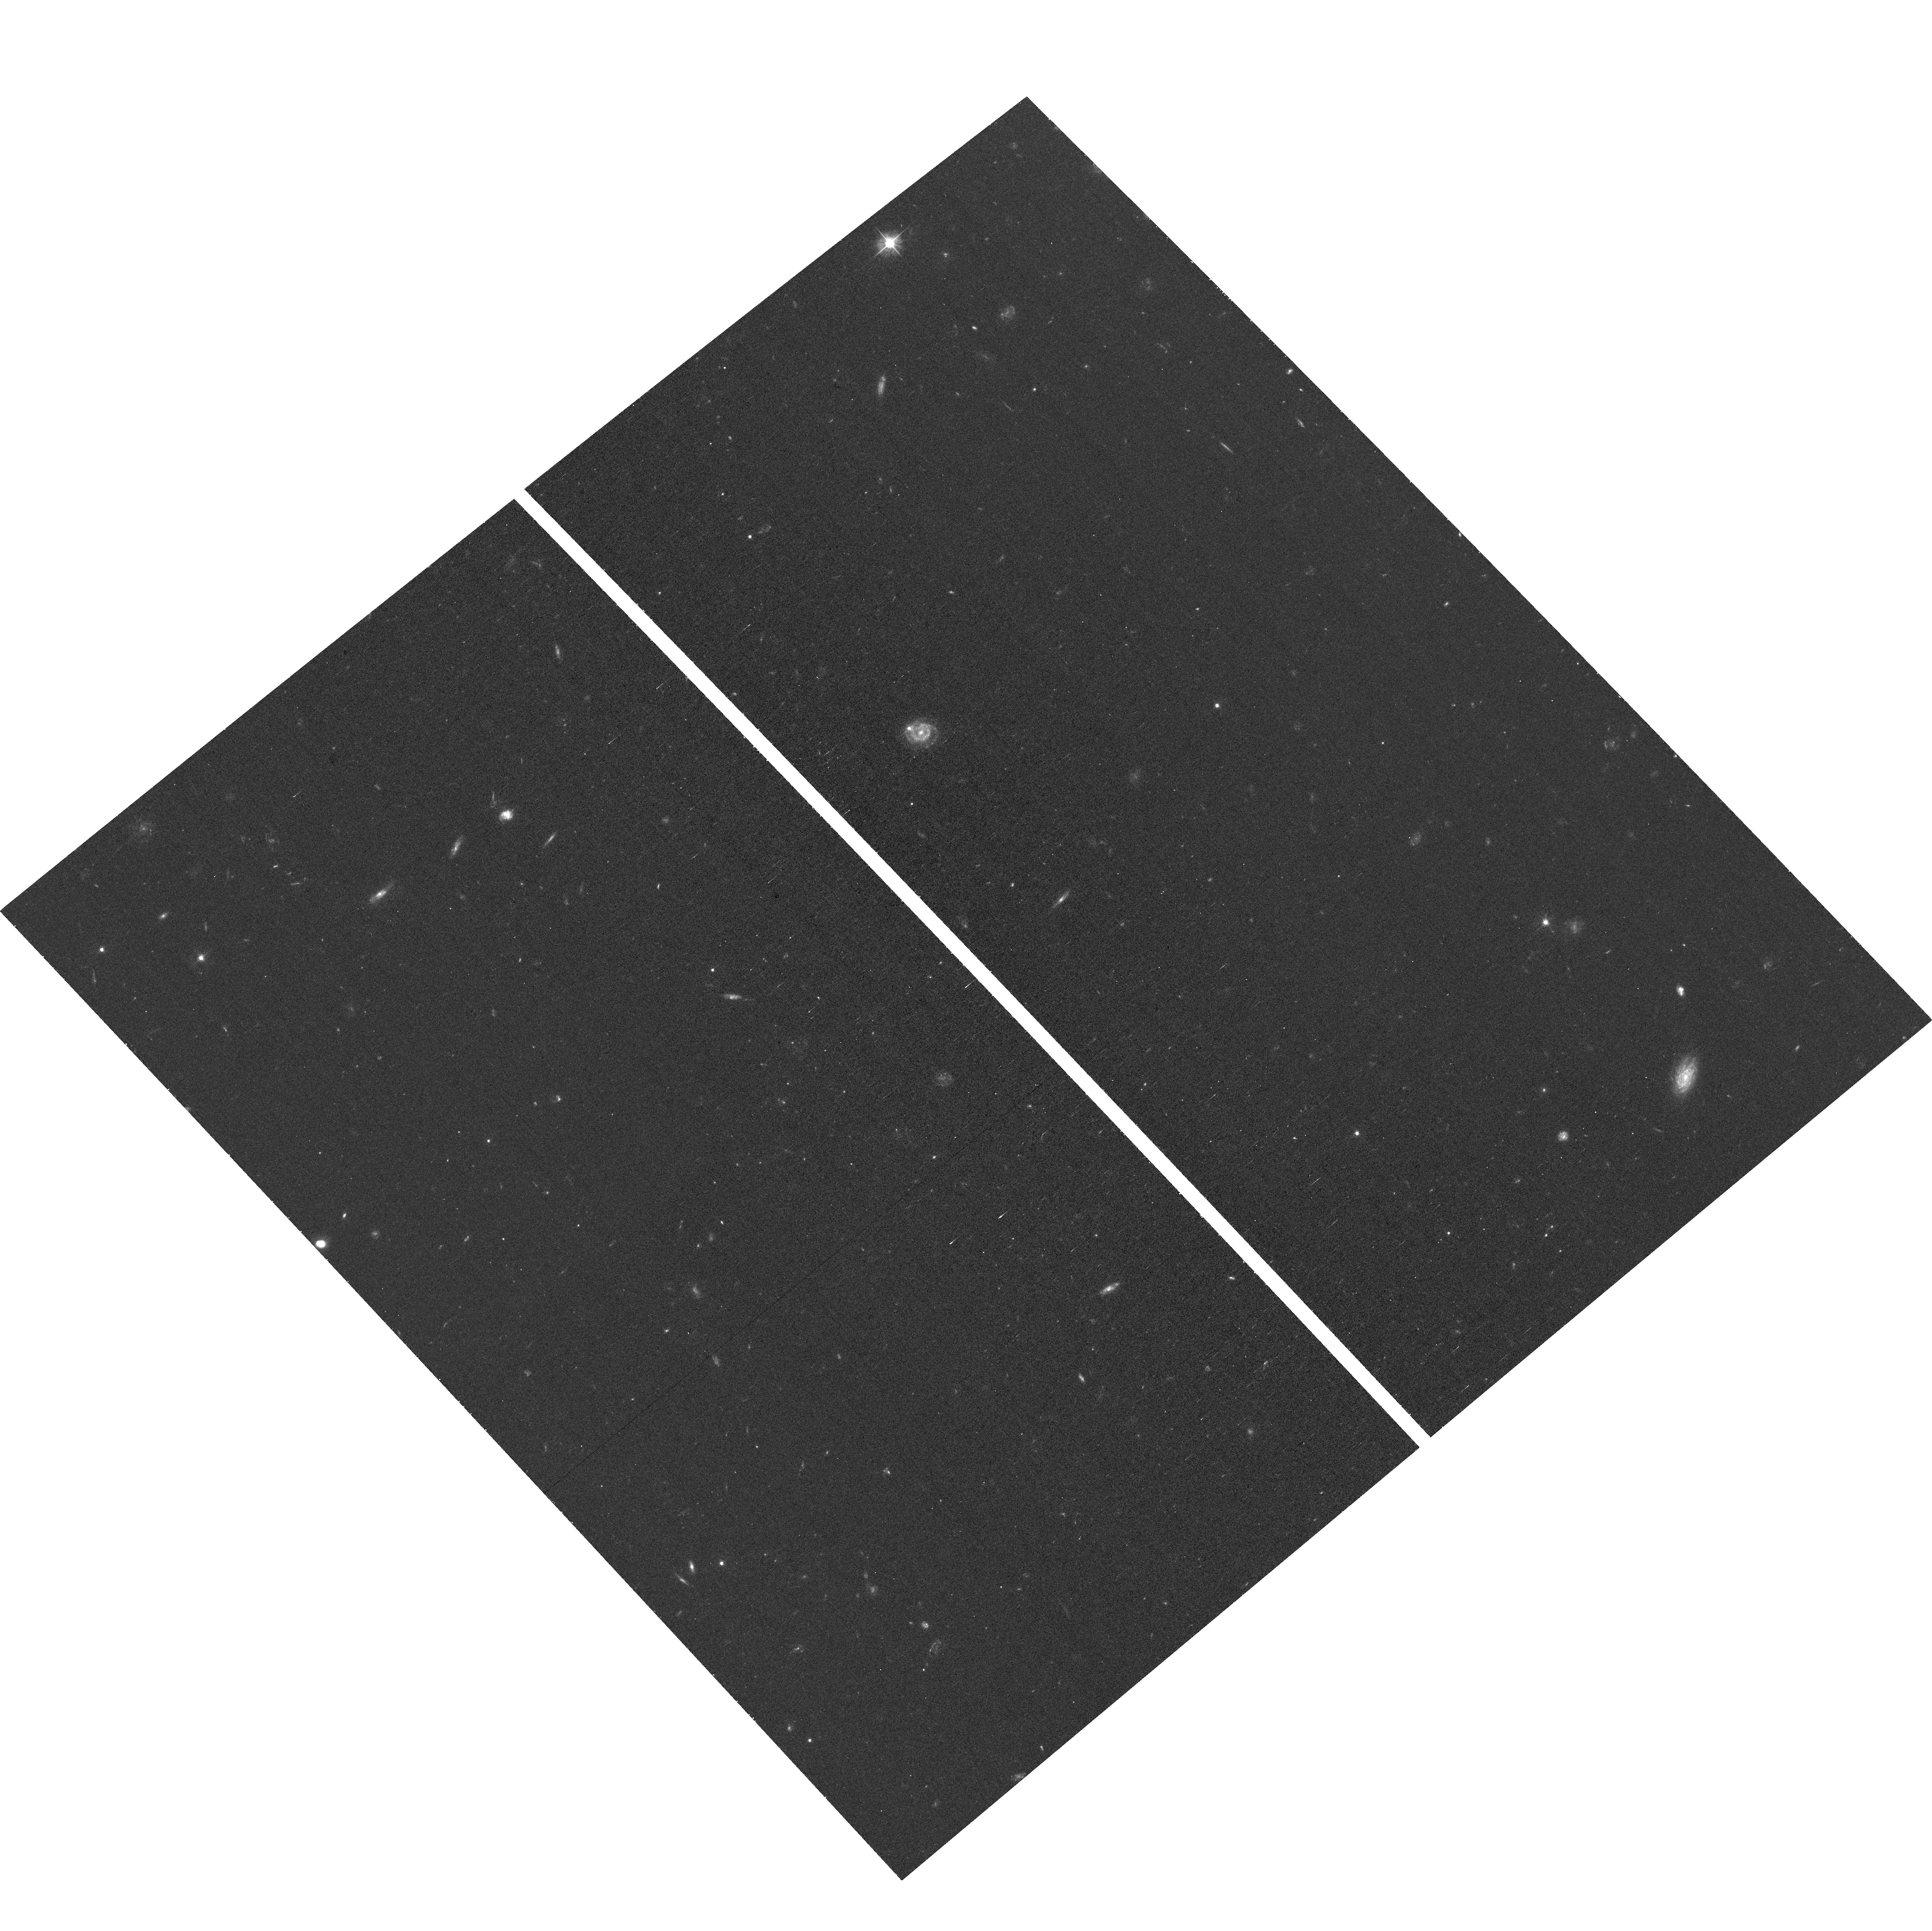
Target: field at RA 188.060°, Dec 14.293°
Instrument: ACS/WFC
Filter: F475W
Exposure: 34 min
Observation ID: hst_17597_05_acs_wfc_f475w_jfbs05

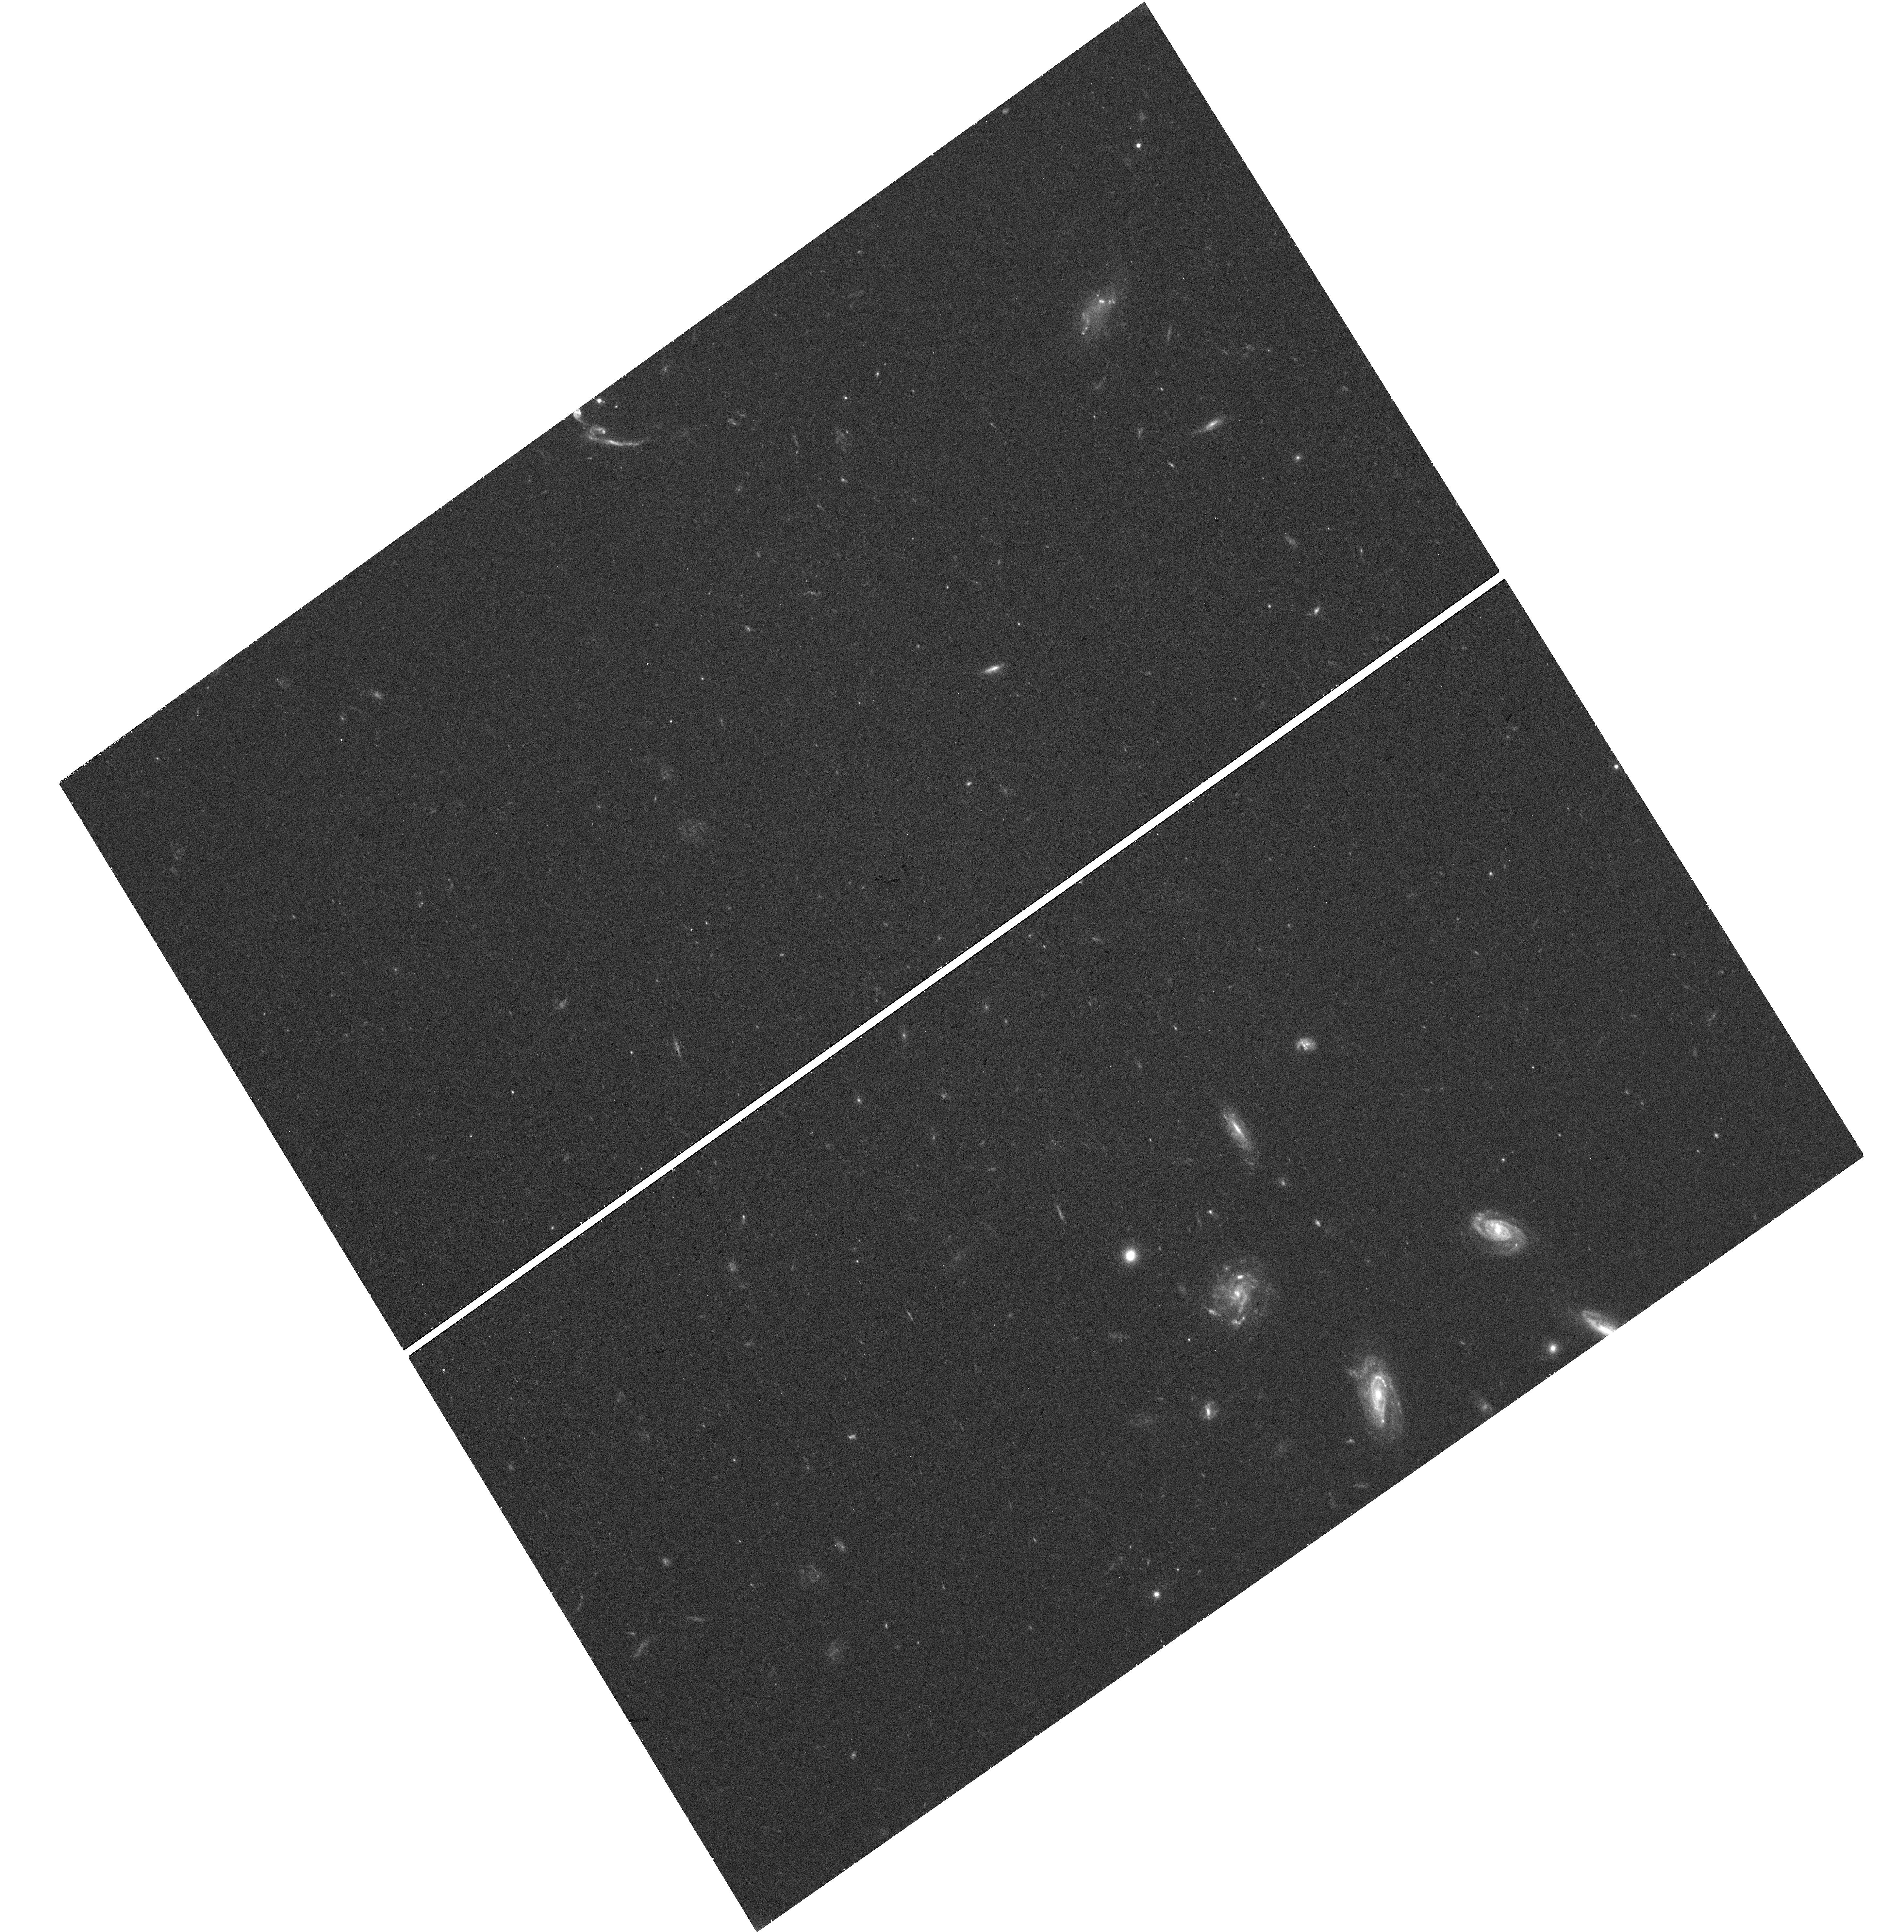
Target: NGVS-UCD781
Instrument: WFC3/UVIS
Filter: F475W
Exposure: 38 min
Observation ID: hst_17597_09_wfc3_uvis_f475w_ifbs09

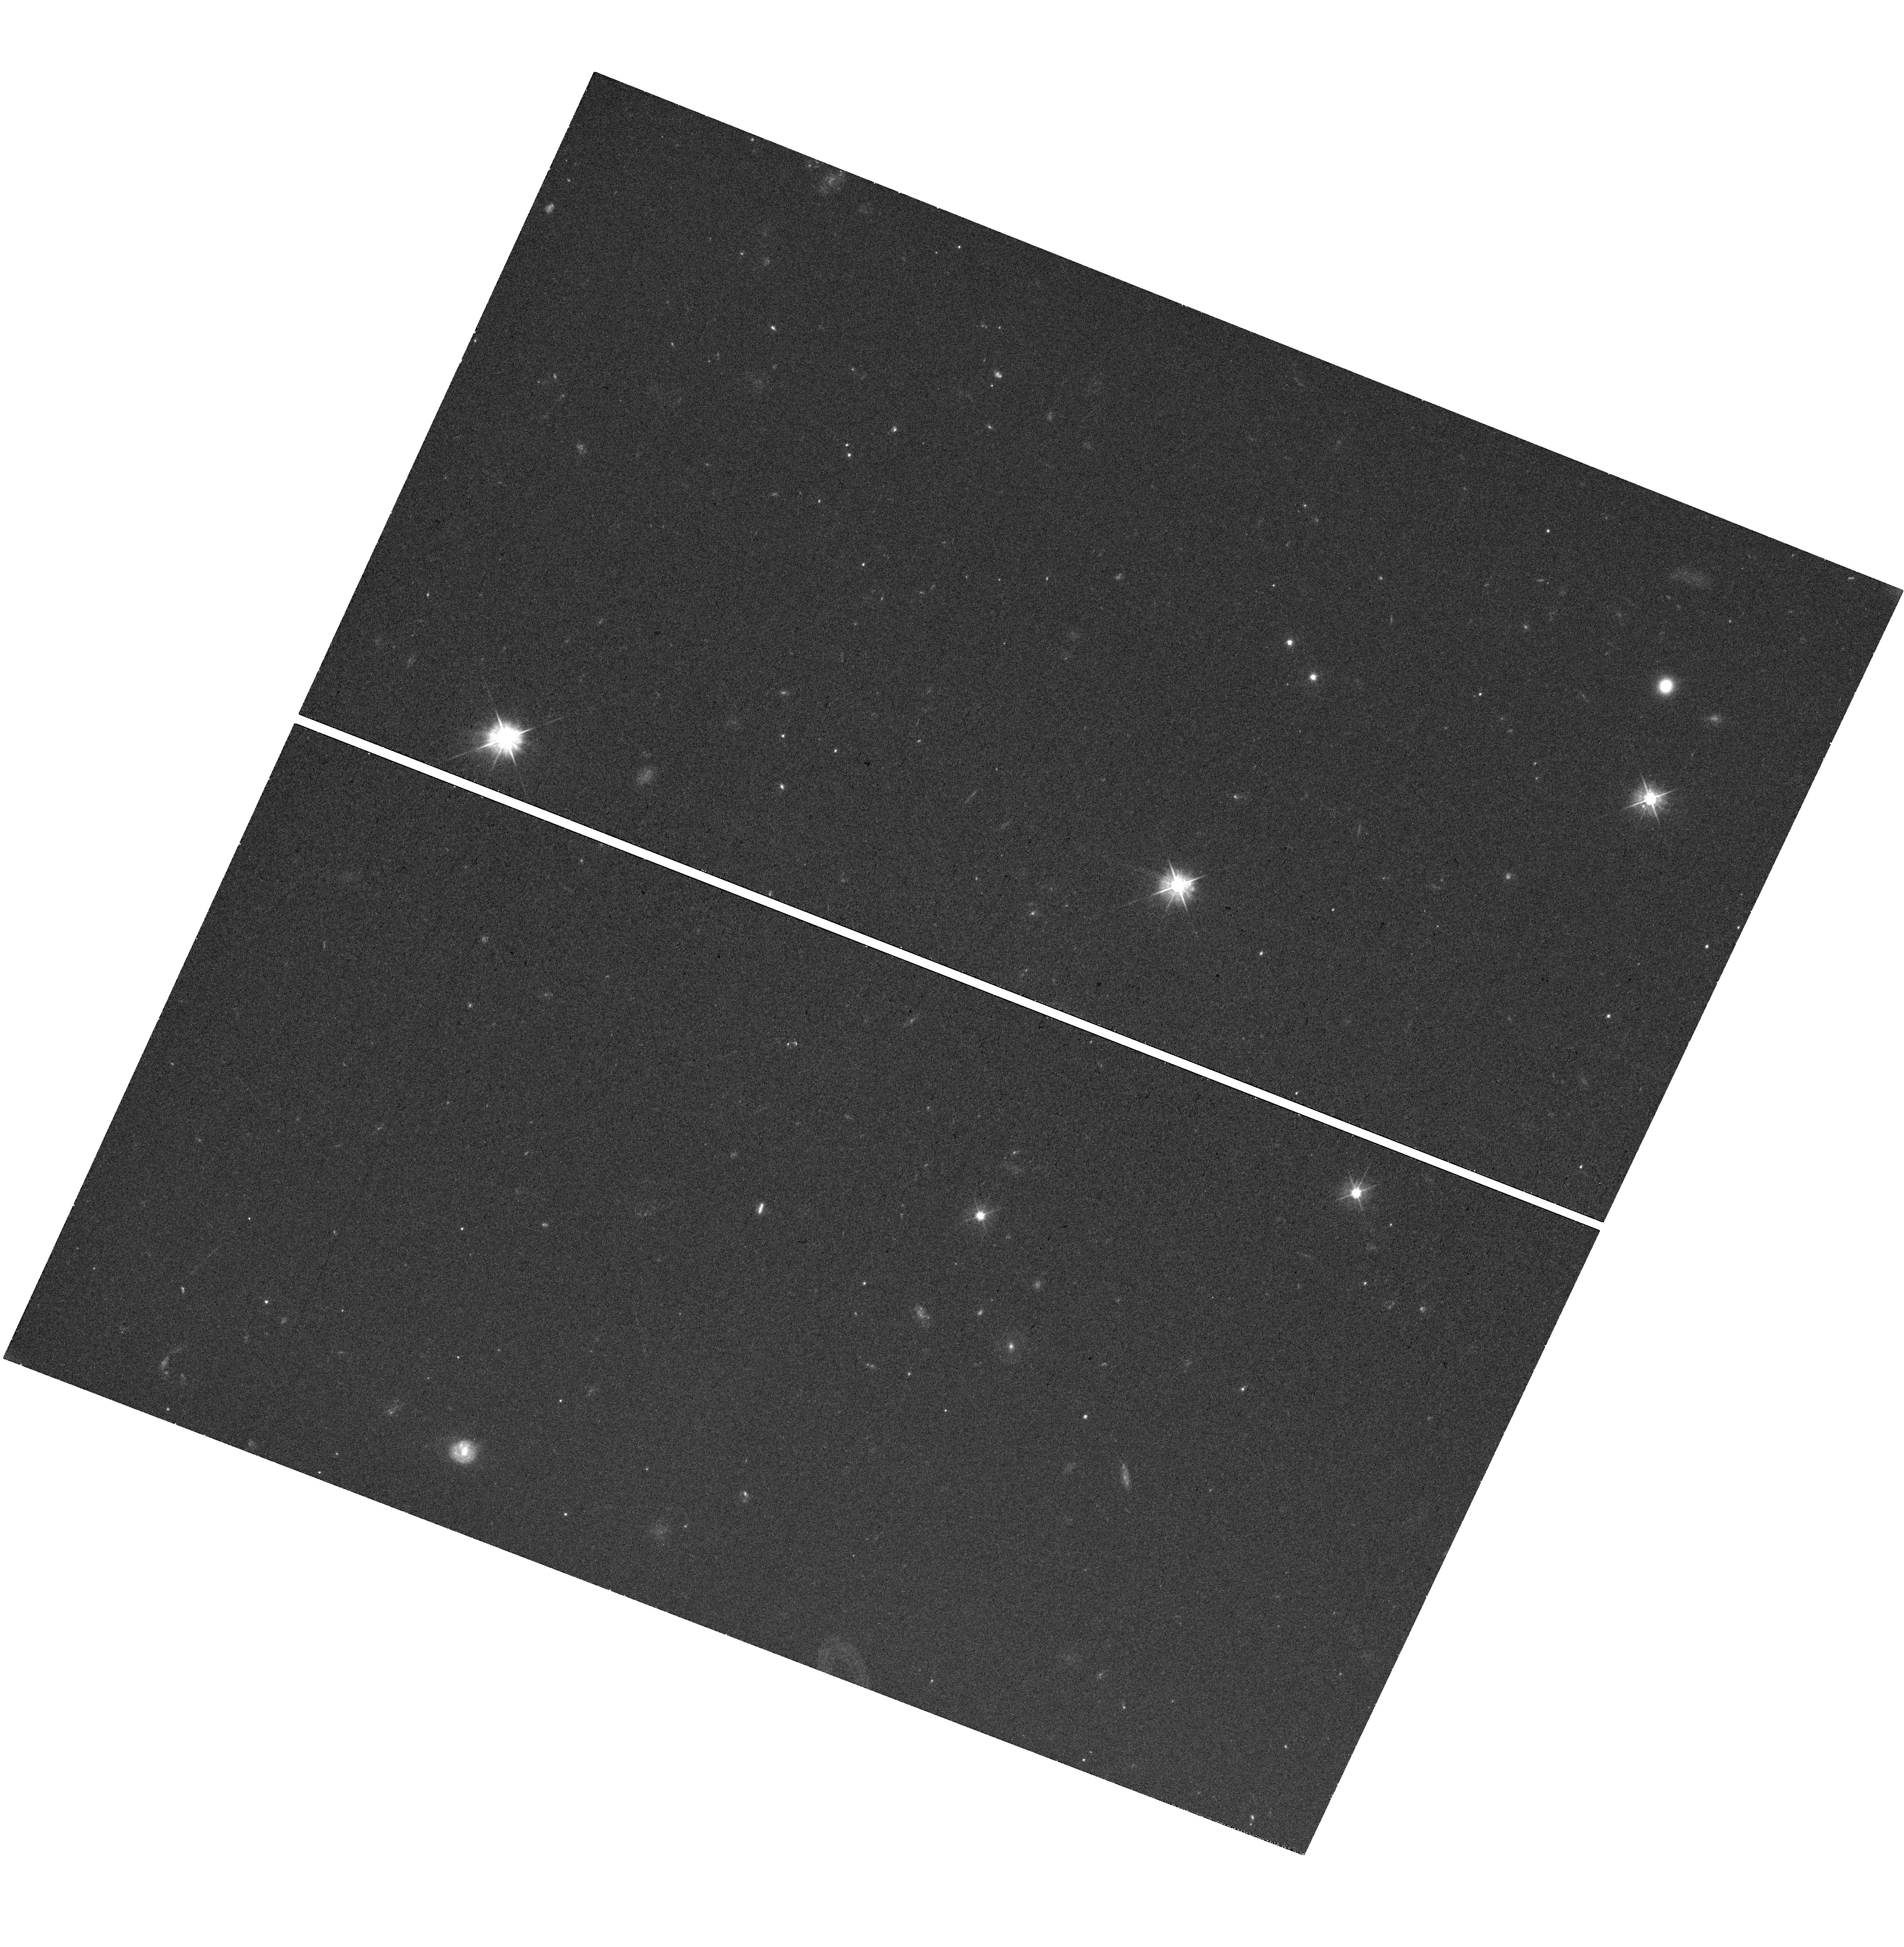
Target: NGVS-UCD588
Instrument: WFC3/UVIS
Filter: F475W
Exposure: 35 min
Observation ID: hst_17597_07_wfc3_uvis_f475w_ifbs07

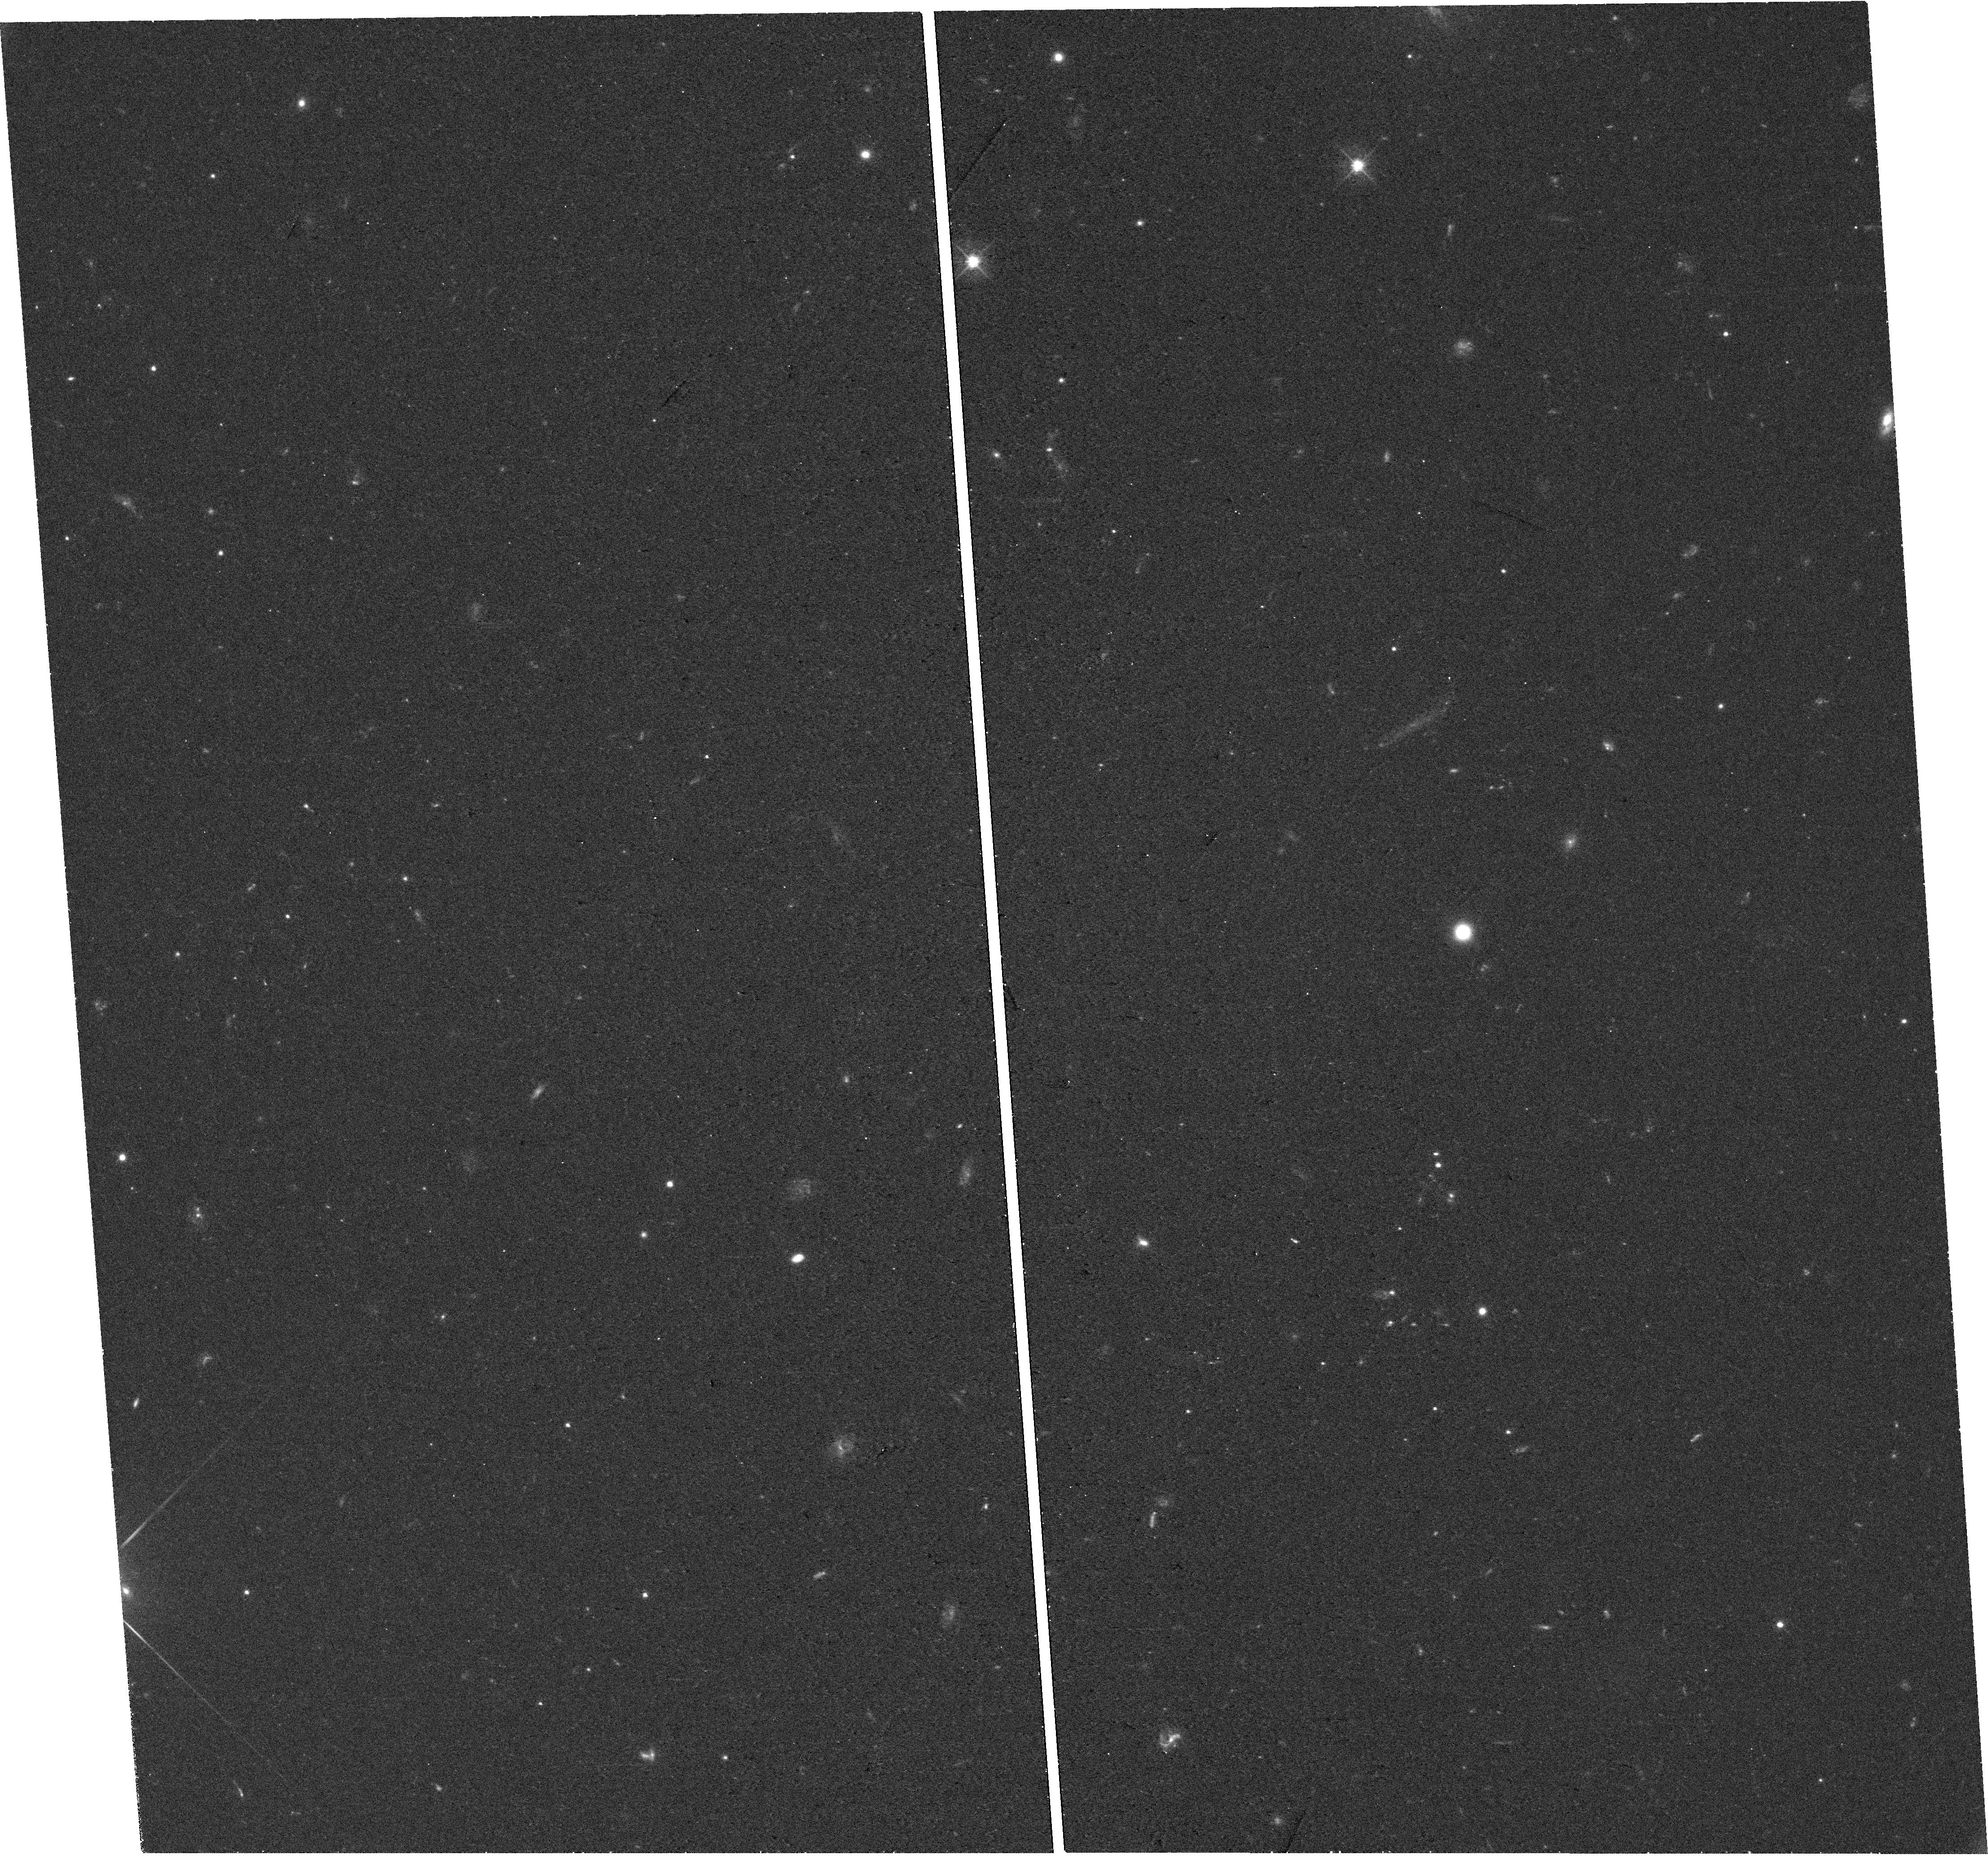
Target: NGVS-UCD352
Instrument: WFC3/UVIS
Filter: F475W
Exposure: 39 min
Observation ID: hst_17597_02_wfc3_uvis_f475w_ifbs02

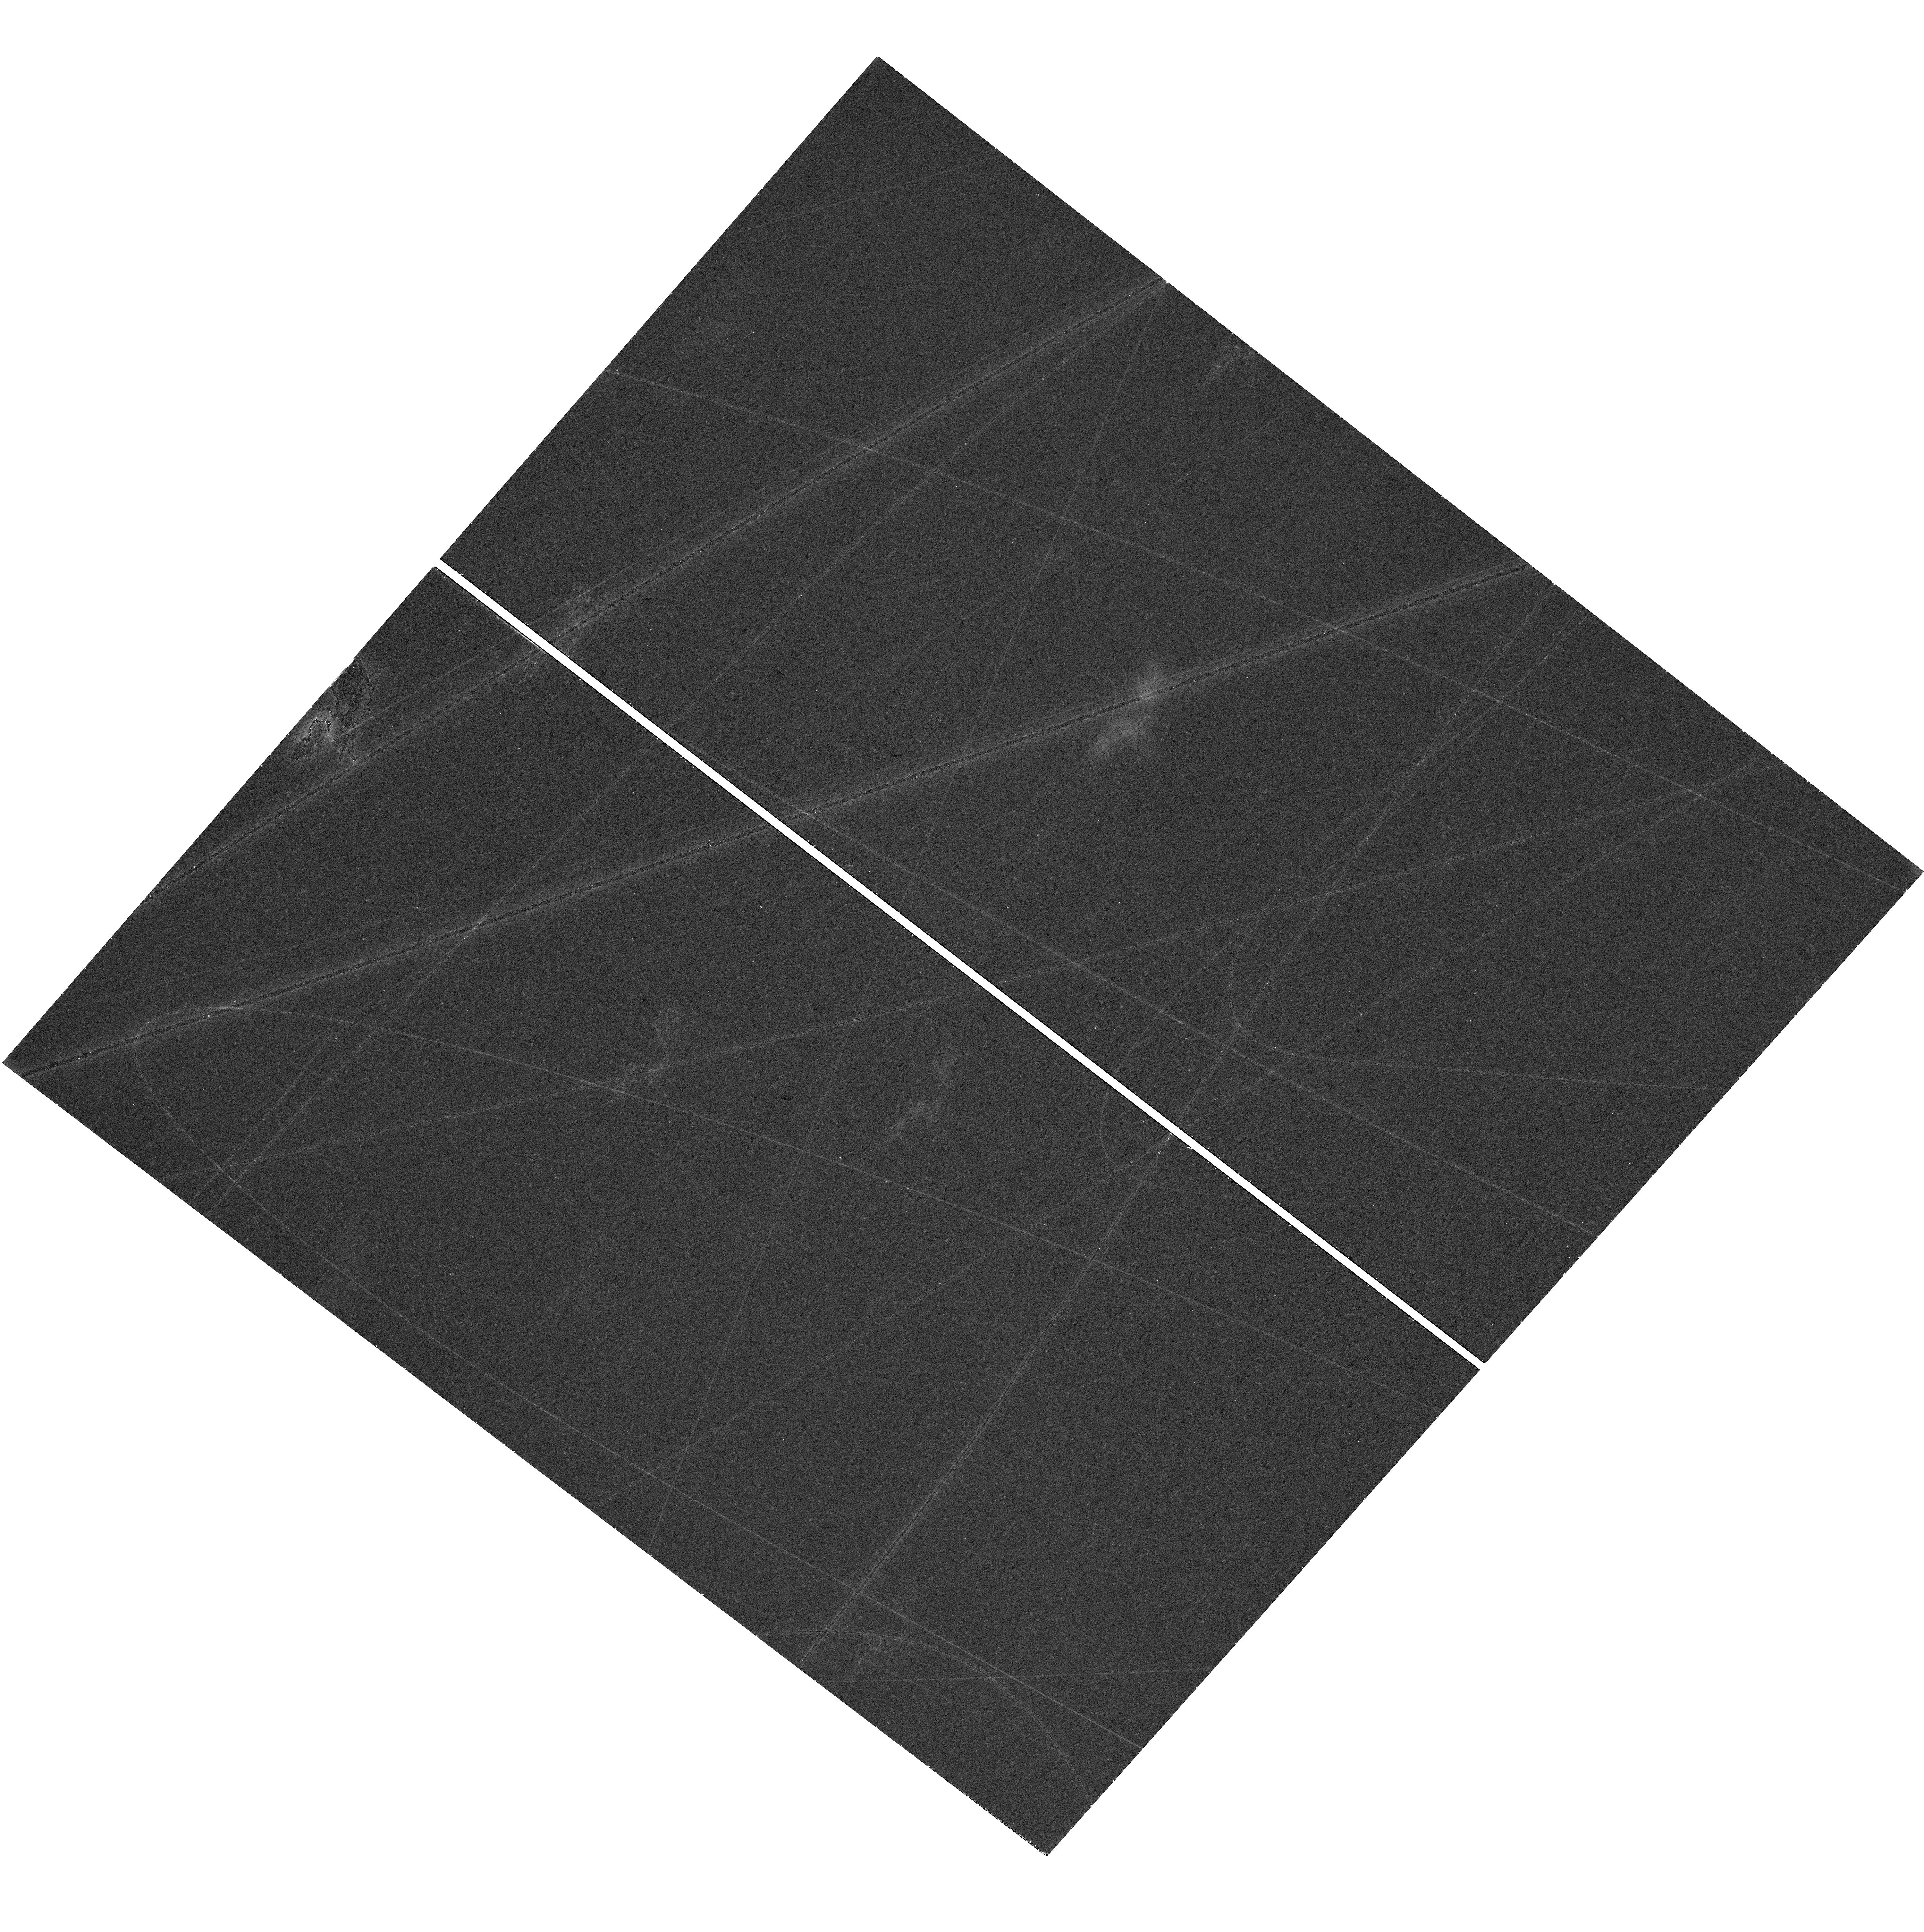
Target: NGVS-UCD650
Instrument: WFC3/UVIS
Filter: F475W
Exposure: 39 min
Observation ID: hst_17597_08_wfc3_uvis_f475w_ifbs08

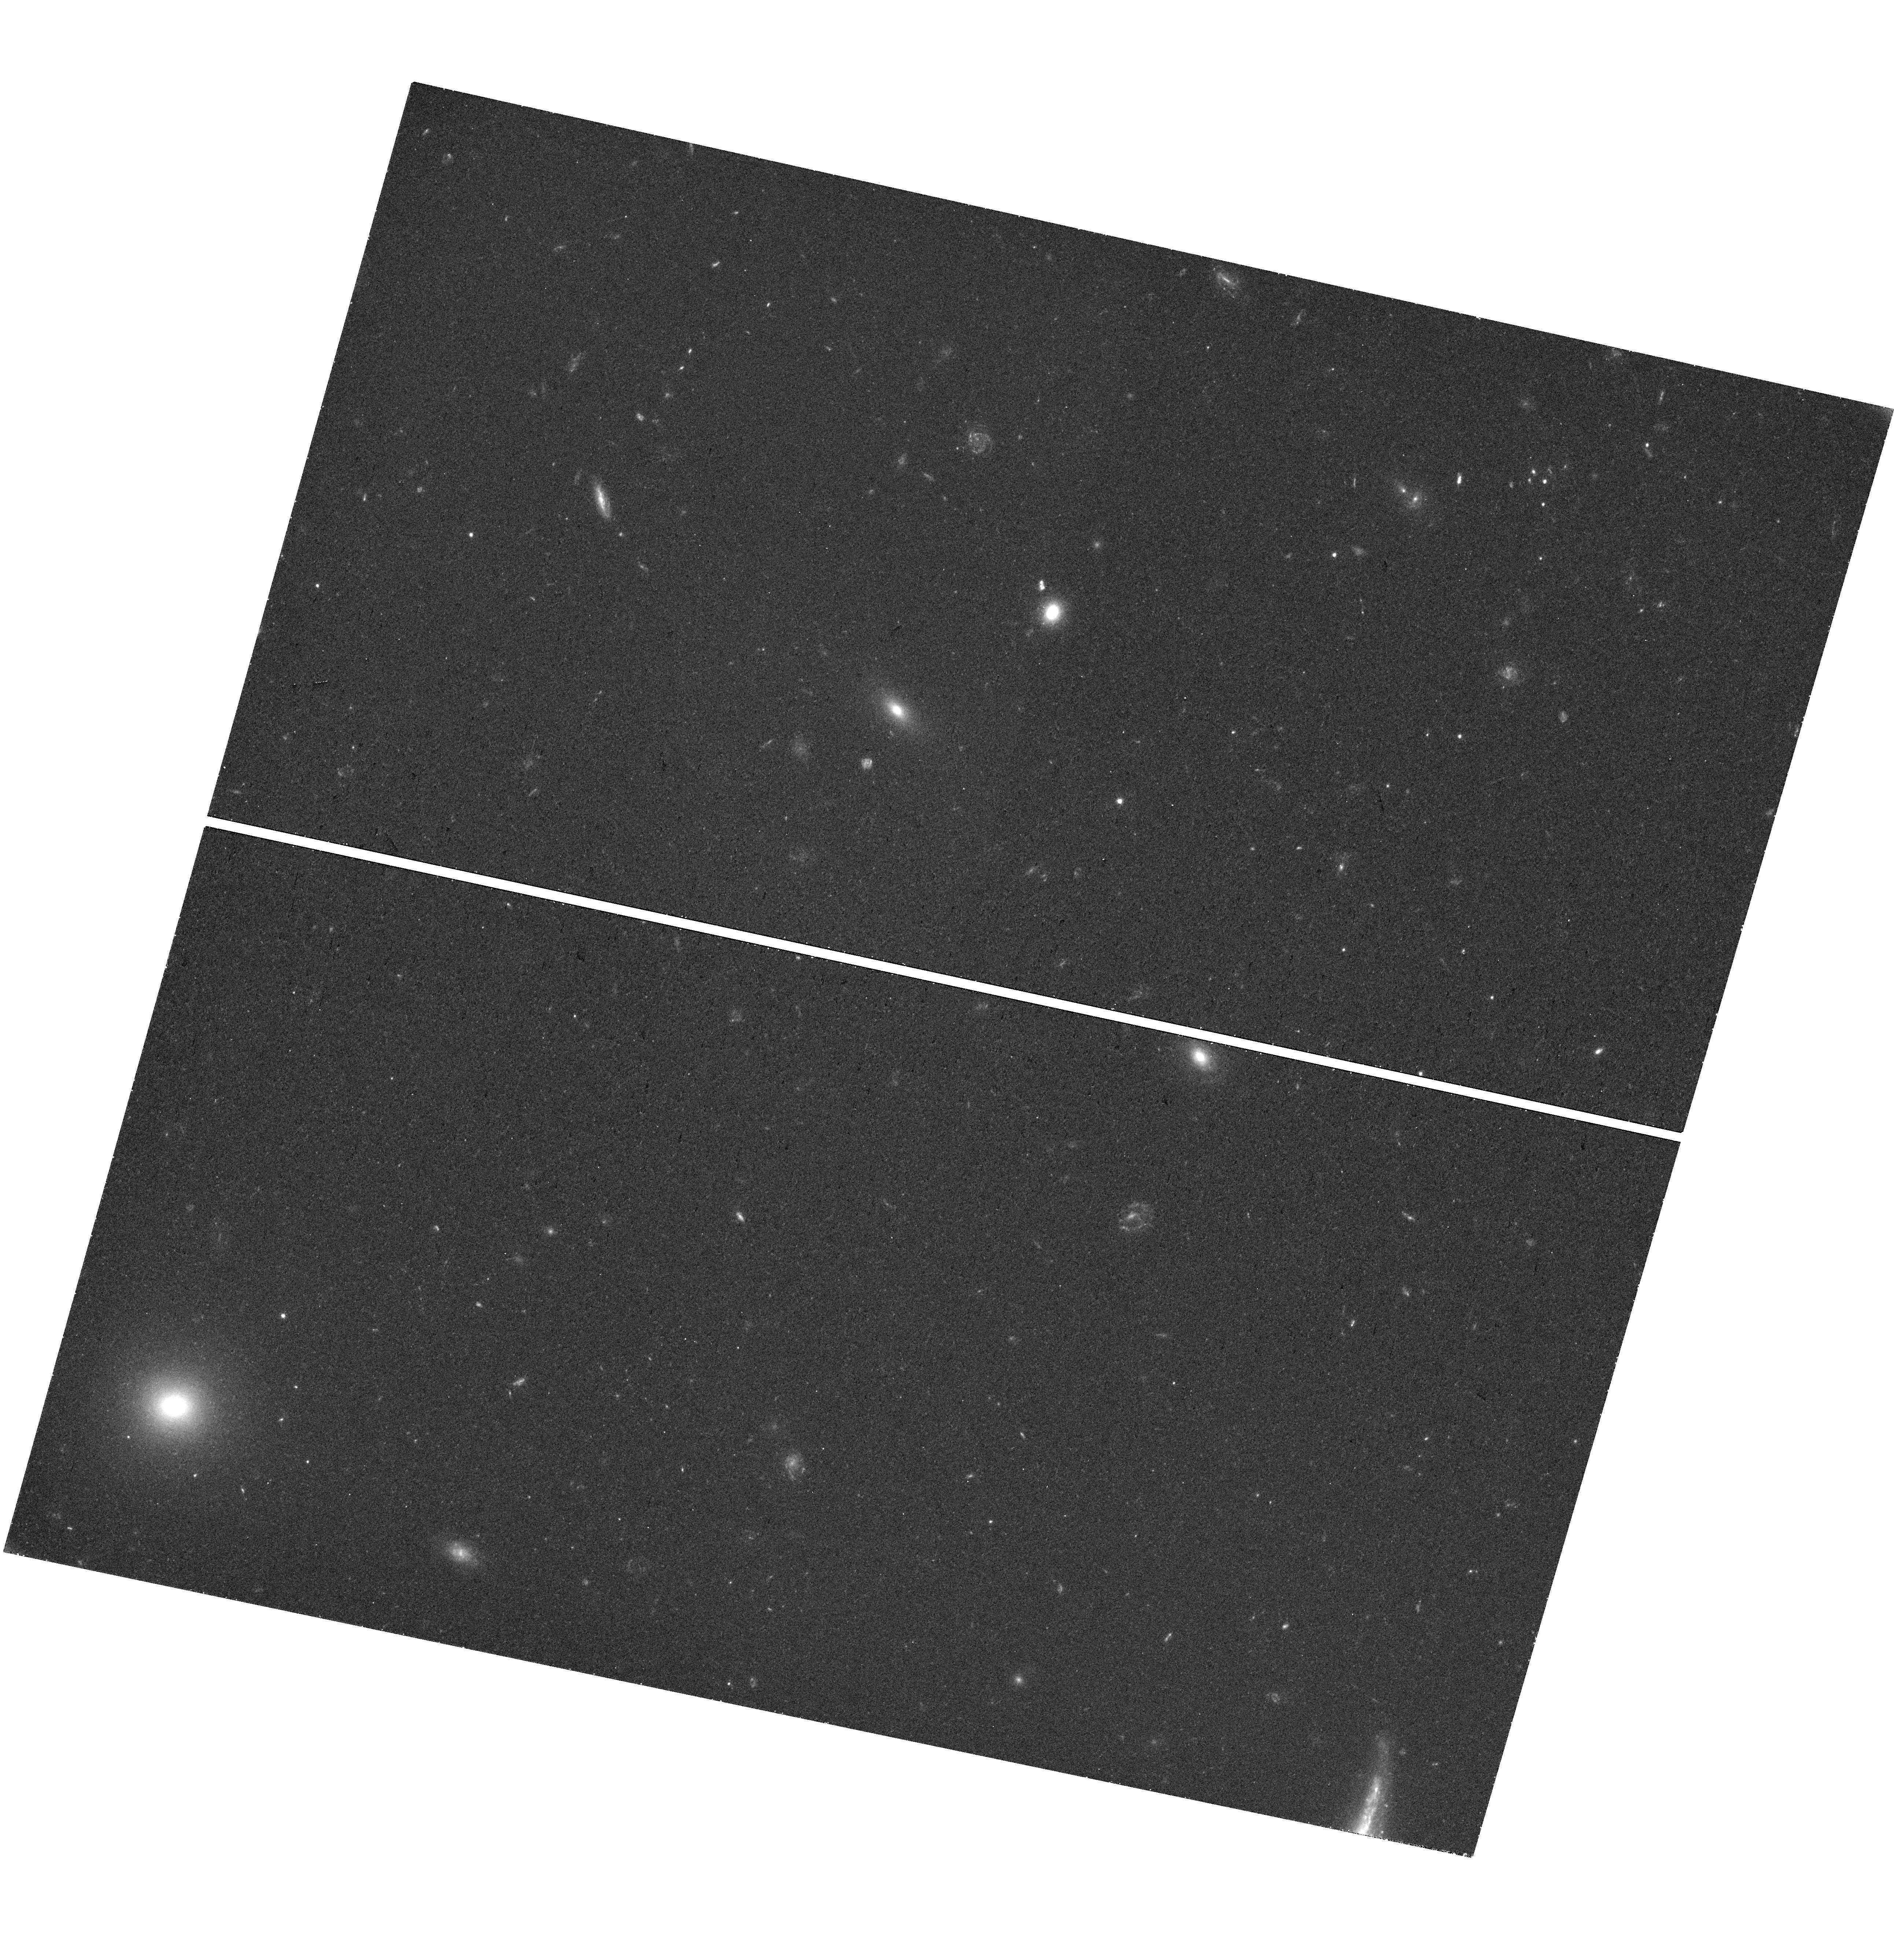
Target: NGVS-UCD471
Instrument: WFC3/UVIS
Filter: F475W
Exposure: 39 min
Observation ID: hst_17597_04_wfc3_uvis_f475w_ifbs04

Probing the galactic origin of ultra-compact dwarf galaxies (PI: Peng, Eric W.)

Ultra-compact dwarfs (UCDs) are among the densest stellar systems in the Universe. Their resemblance to nuclear star clusters (NSCs) suggests that they may be the remnants of tidally-stripped dwarfs, but they could also be massive globular clusters. In many cases, it is difficult to determine which is the correct origin scenario. From a new sample of over 600 UCDs and 735 dE, Ns in the nearby Virgo cluster, ~100 objects have been identified that are potentially "caught in the act" of transformation: UCDs with a faint stellar envelope (eUCDs) and dE, Ns with a prominent NSC. Over half of the brightest UCDs have been found to display faint stellar envelopes (eUCDs), but most of the ones with no detectable enevlope also have no HST observations, pointing to a clear observational bias. We aim to remedy this by observing 9 bright Virgo cluster UCDs with WFC3/UVIS to constrain the size of the central star cluster and reveal any existing stellar envelope, and determine the true "galactic" fraction of bright UCDs.